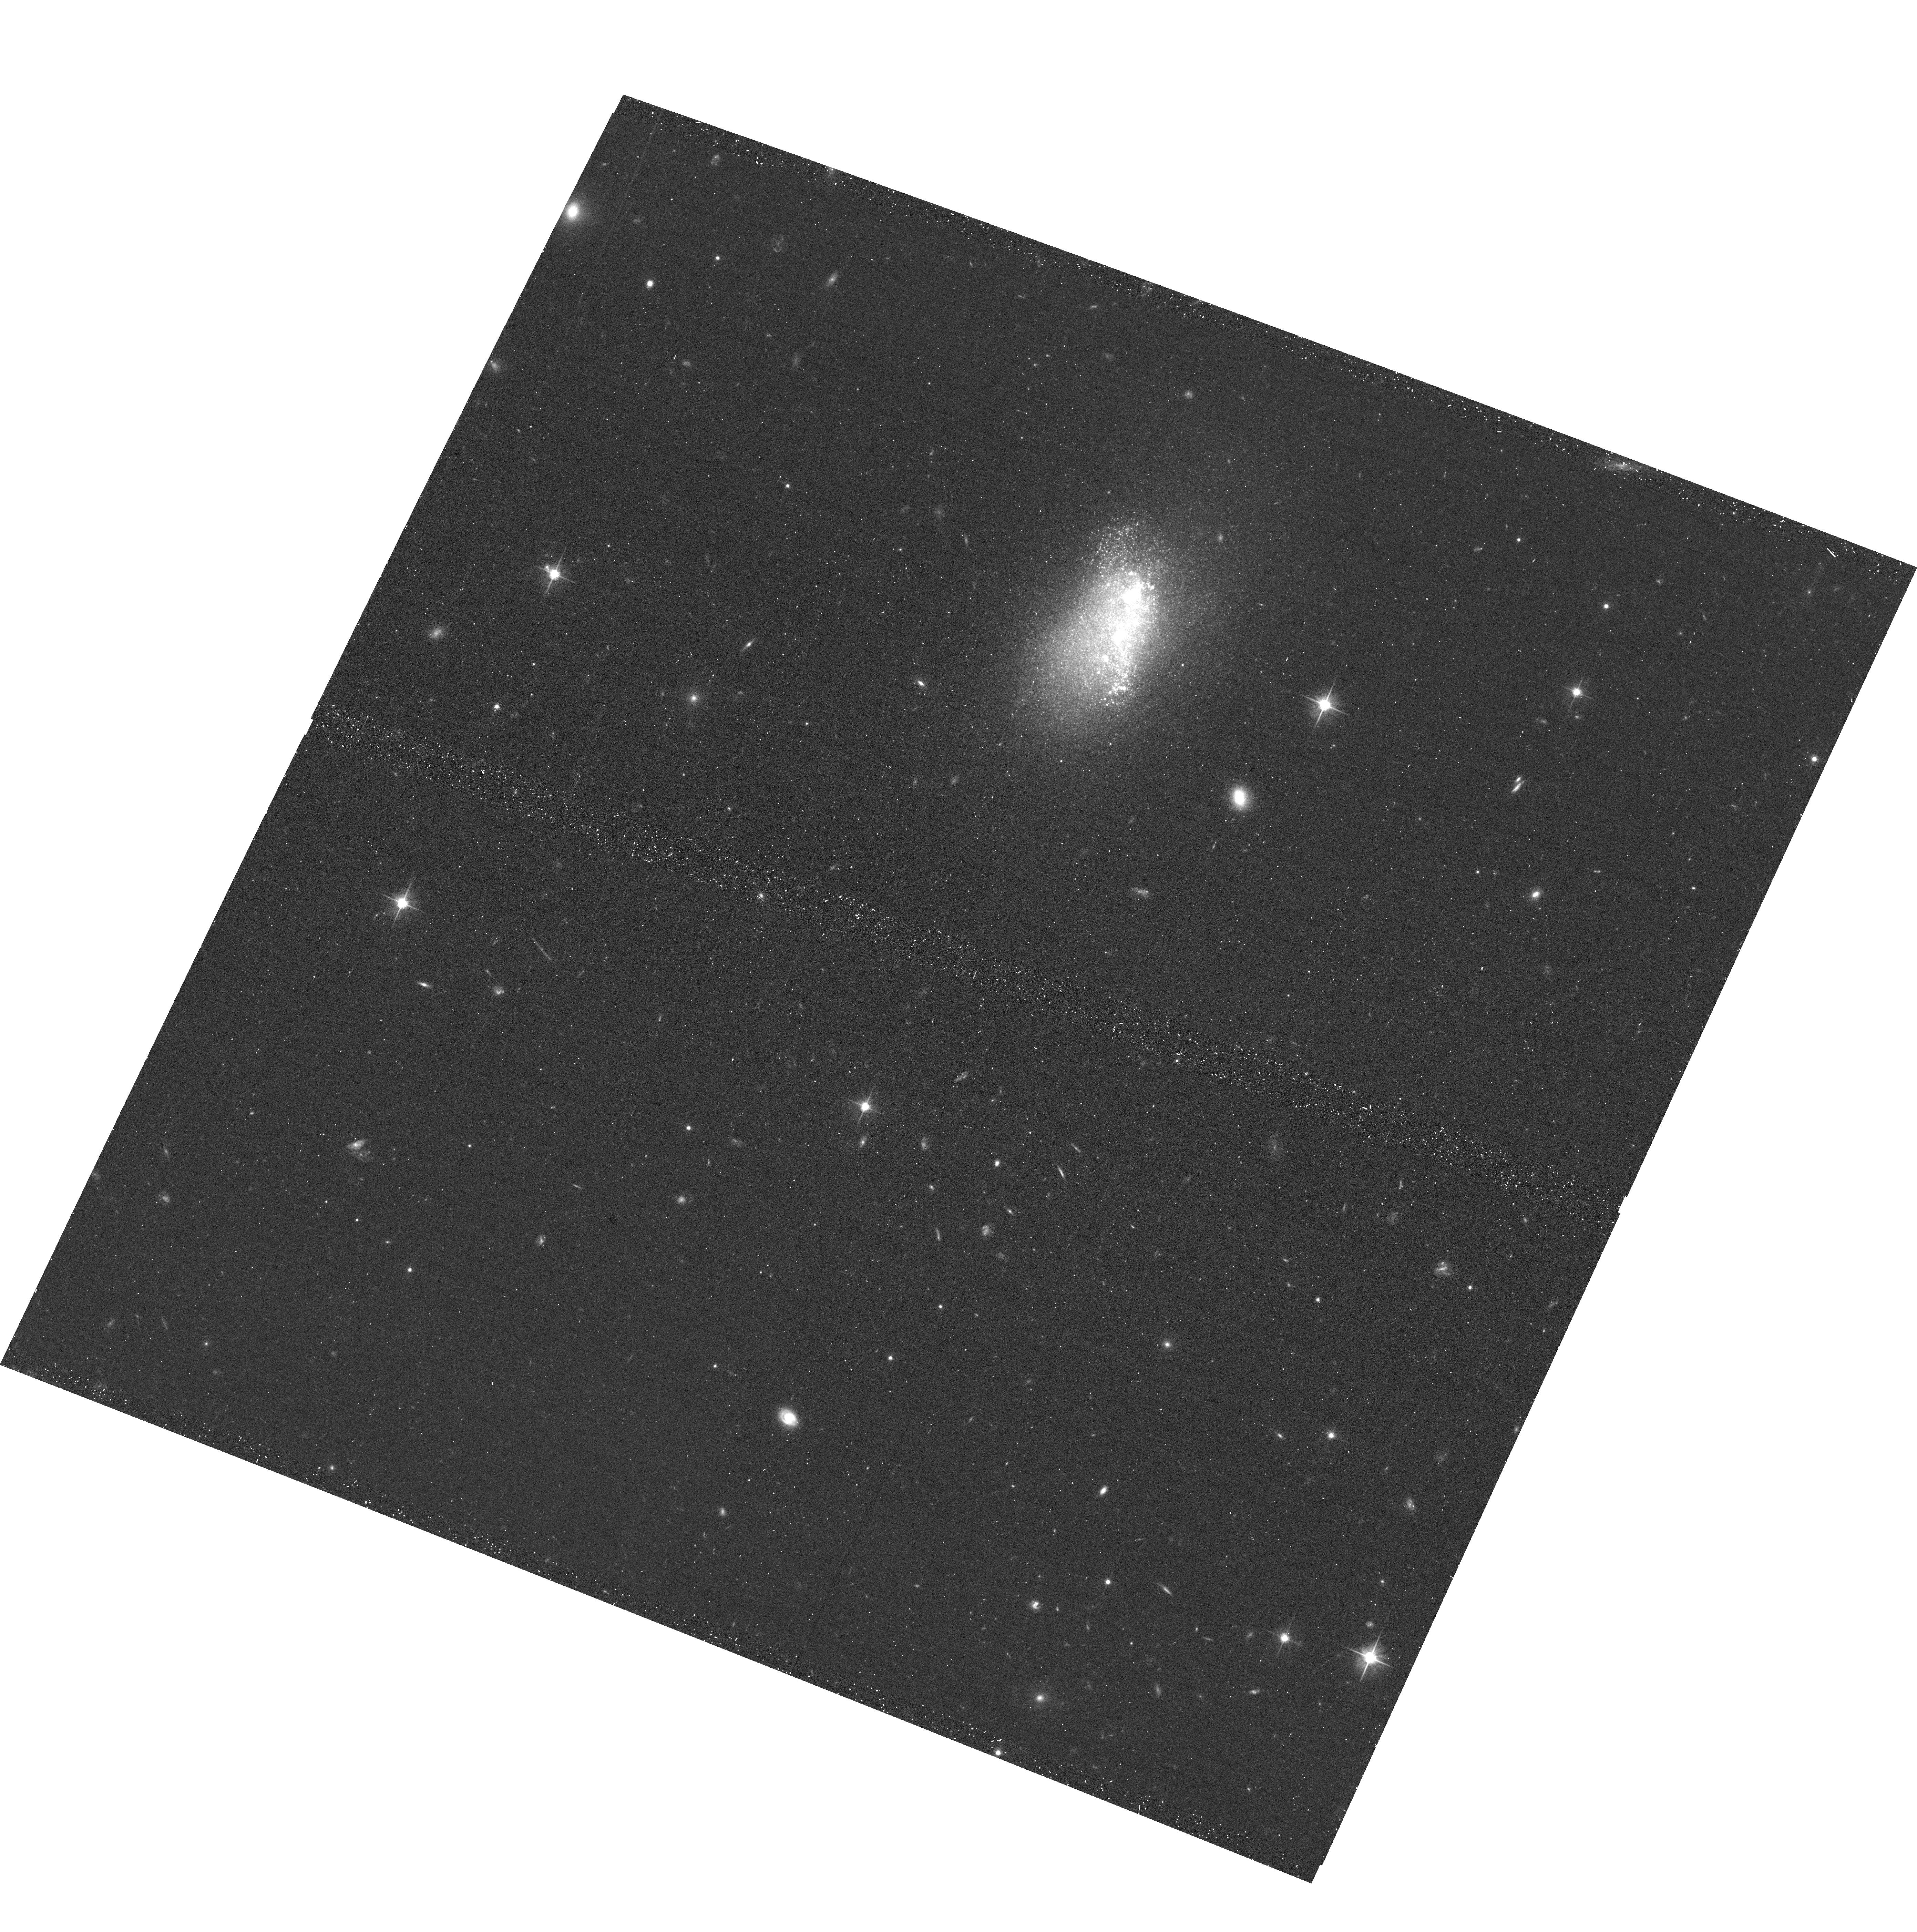
Target: HIPASSJ0517-32. Instrument: ACS/WFC. Filter: F606W. Exposure: 13 min. Observation ID: hst_15922_21_acs_wfc_f606w_je0y21

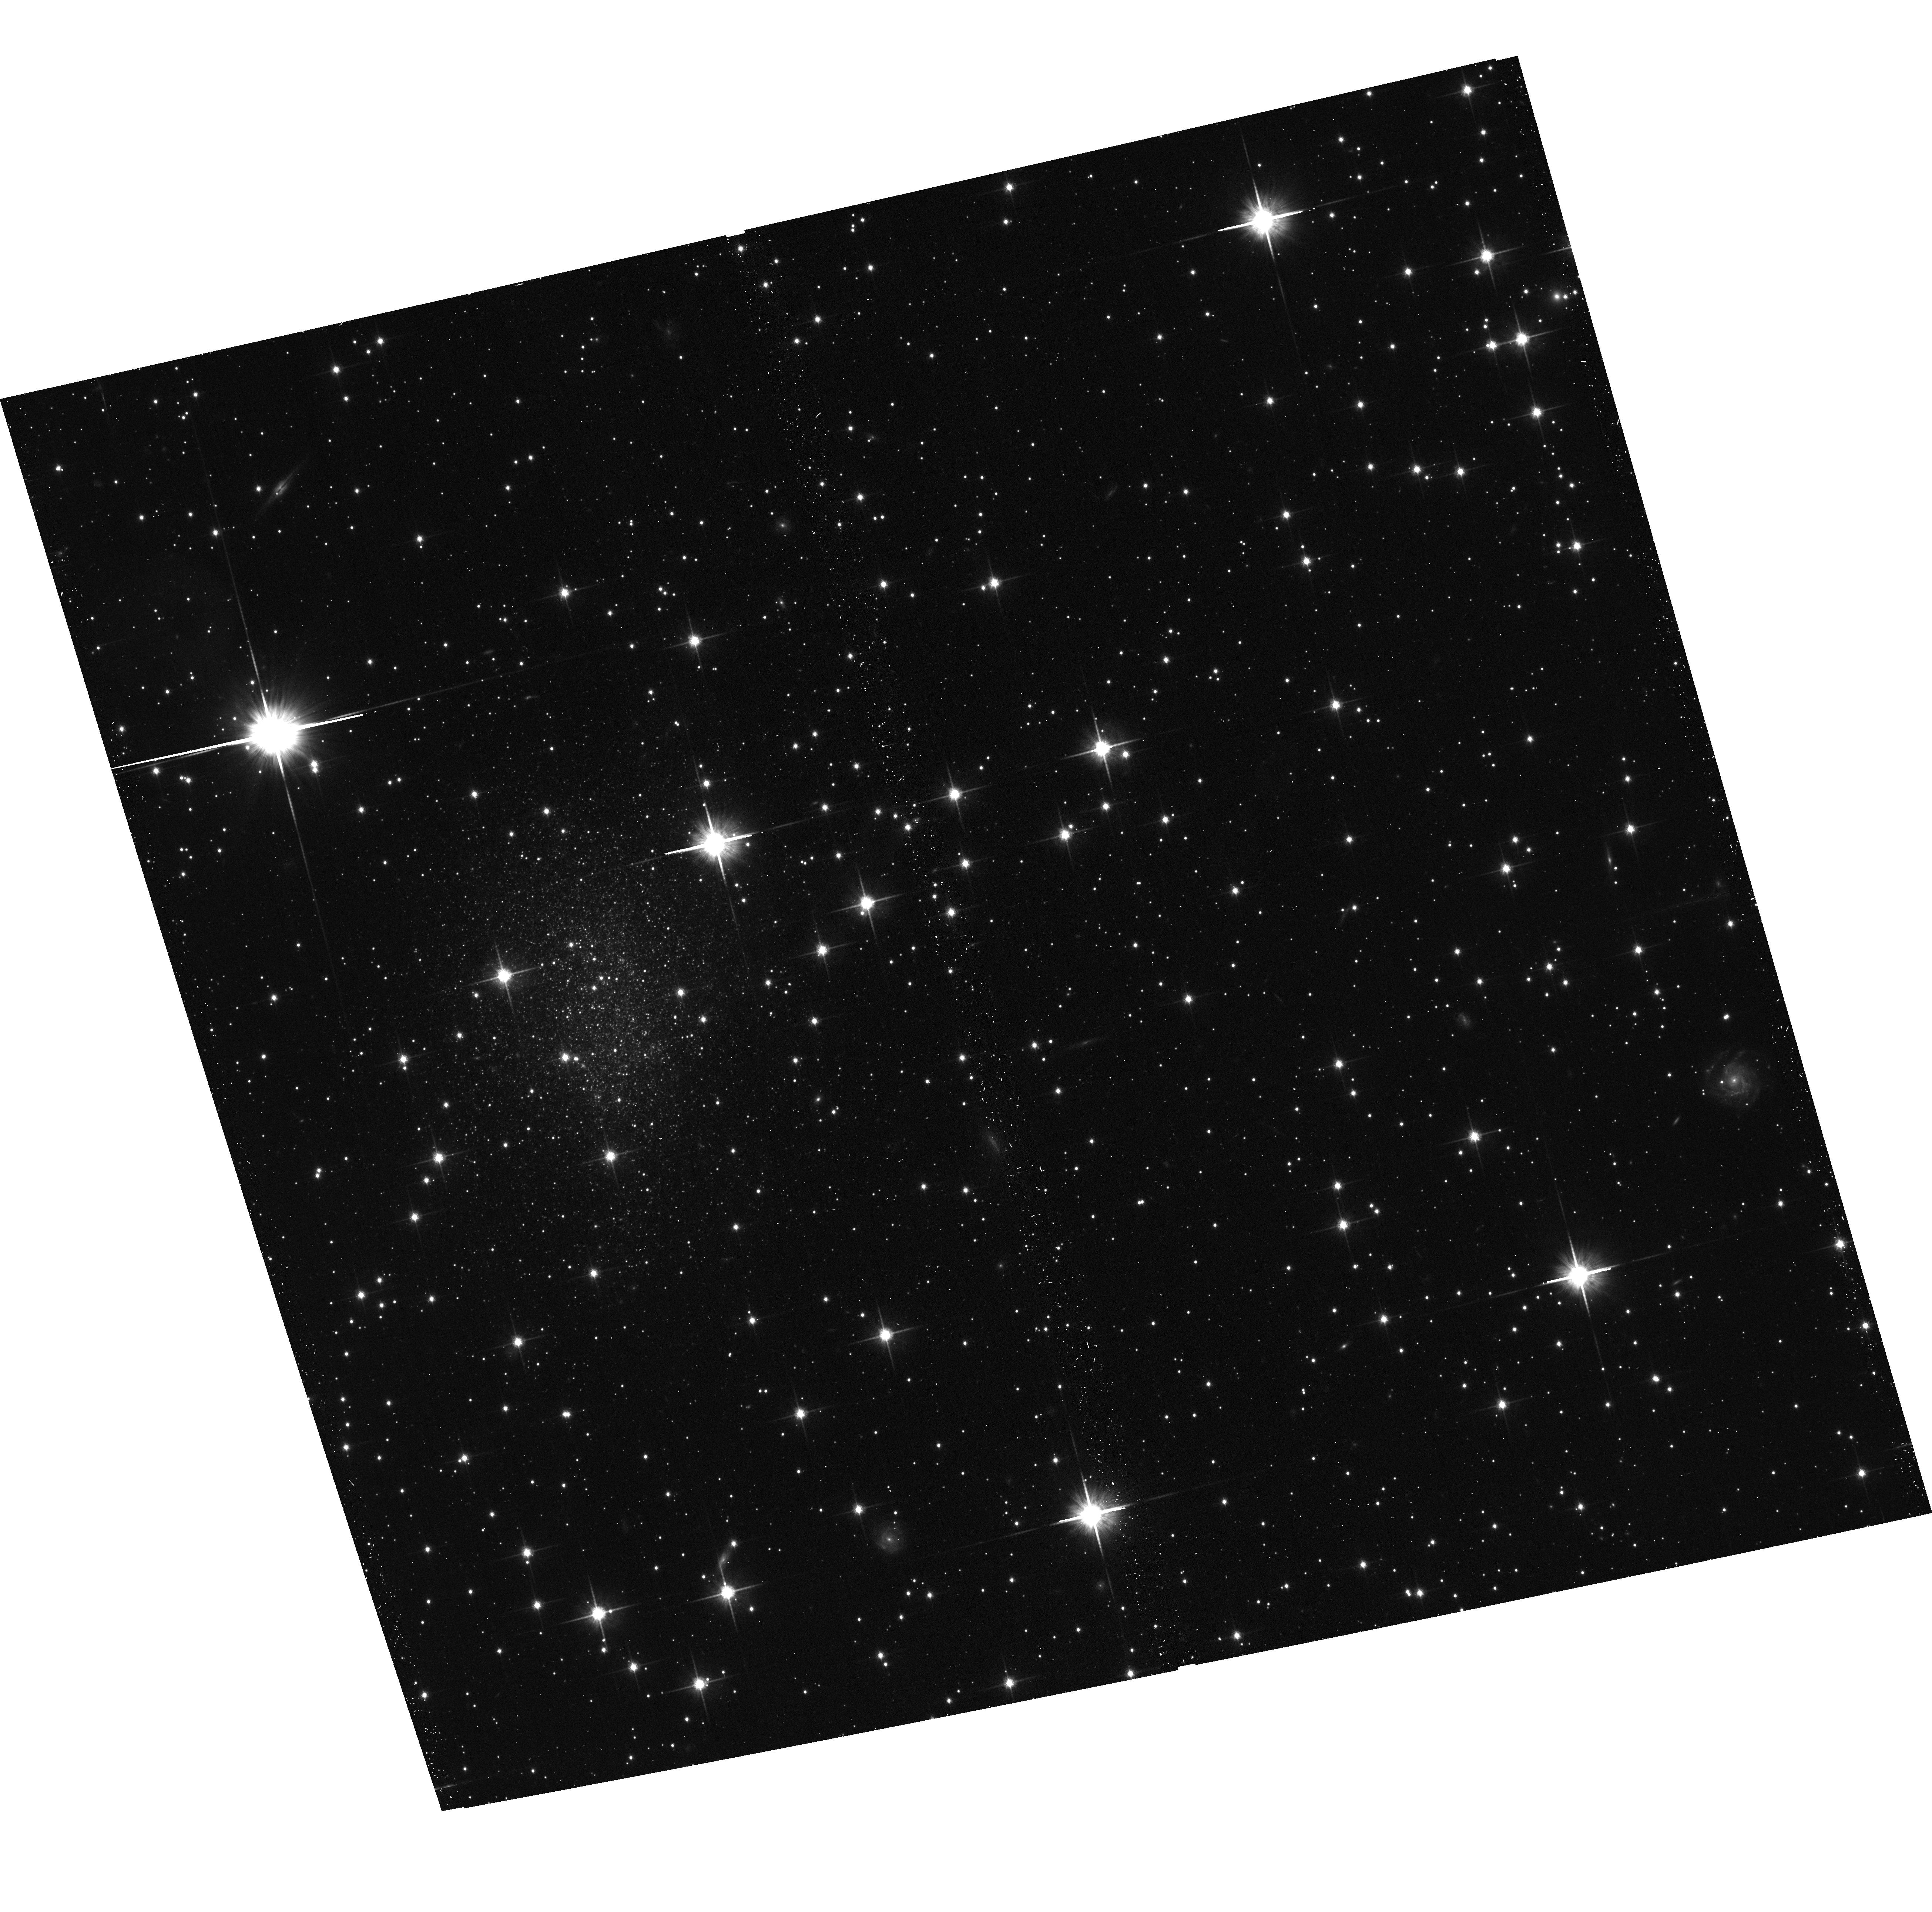
Target: ESO-222-10. Instrument: ACS/WFC. Filter: F814W. Exposure: 13 min. Observation ID: hst_15922_1j_acs_wfc_f814w_je0y1j

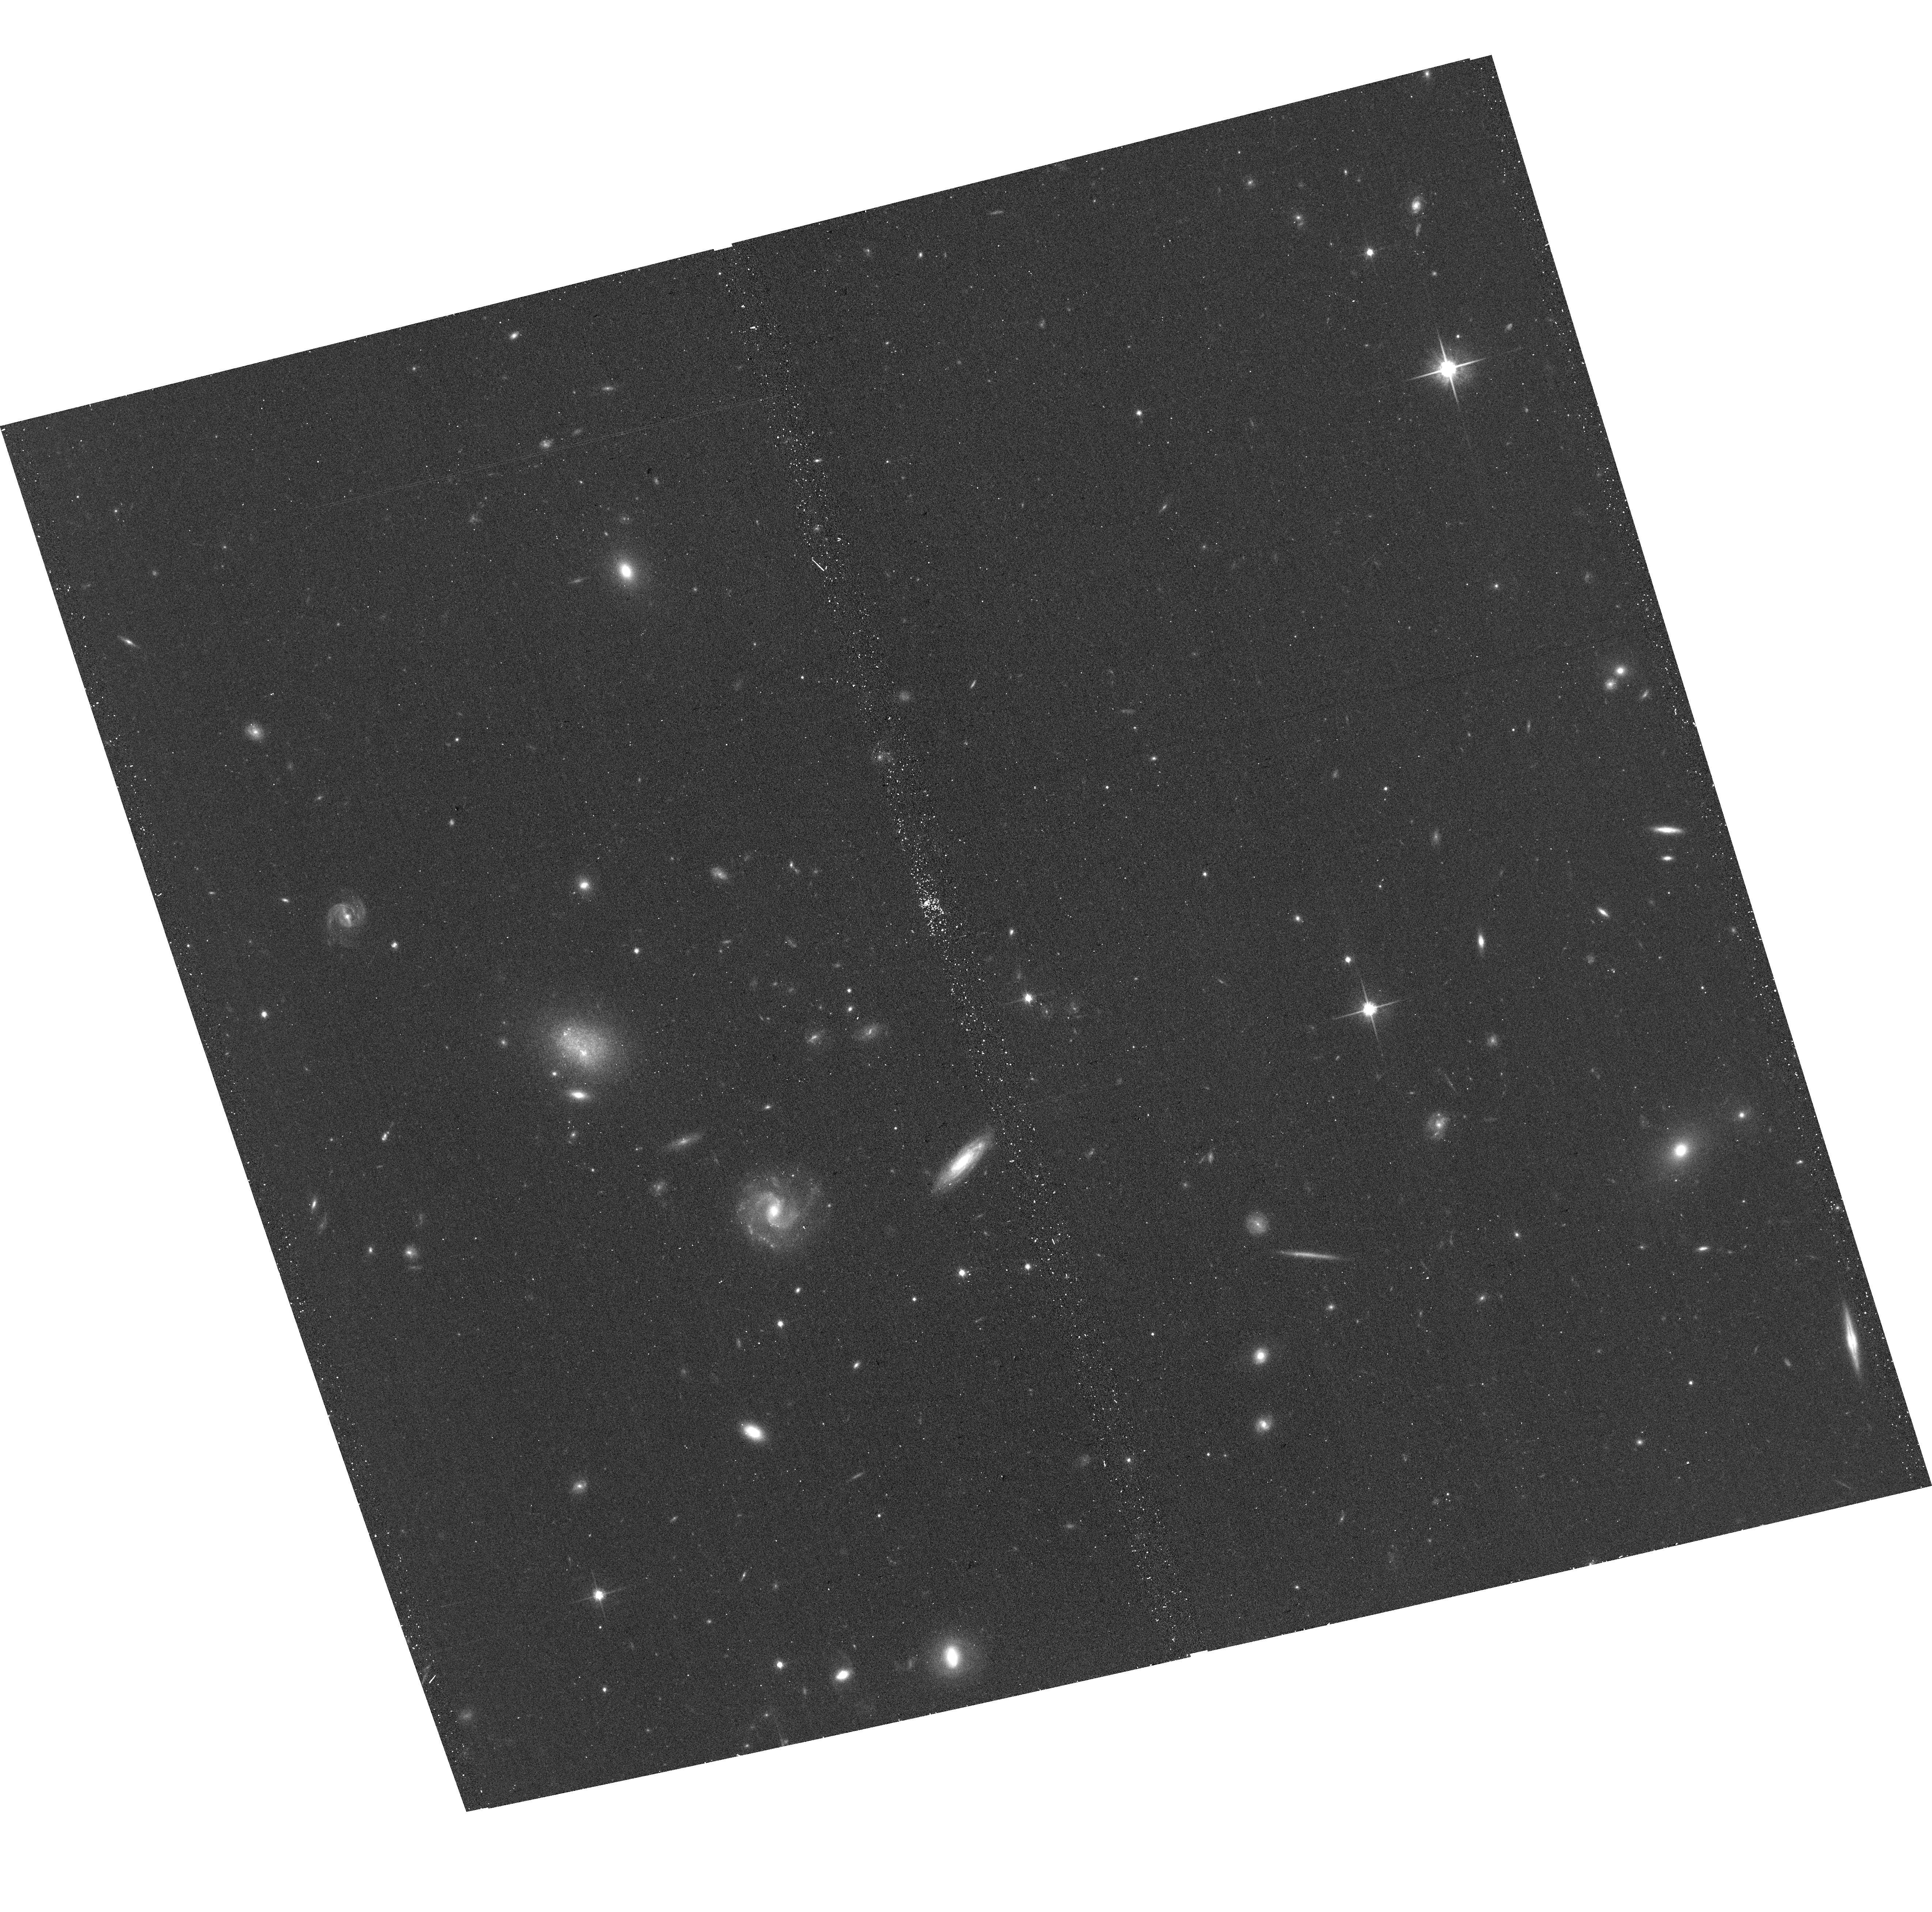
Target: EVCC67. Instrument: ACS/WFC. Filter: F814W. Exposure: 13 min. Observation ID: hst_15922_65_acs_wfc_f814w_je0y65

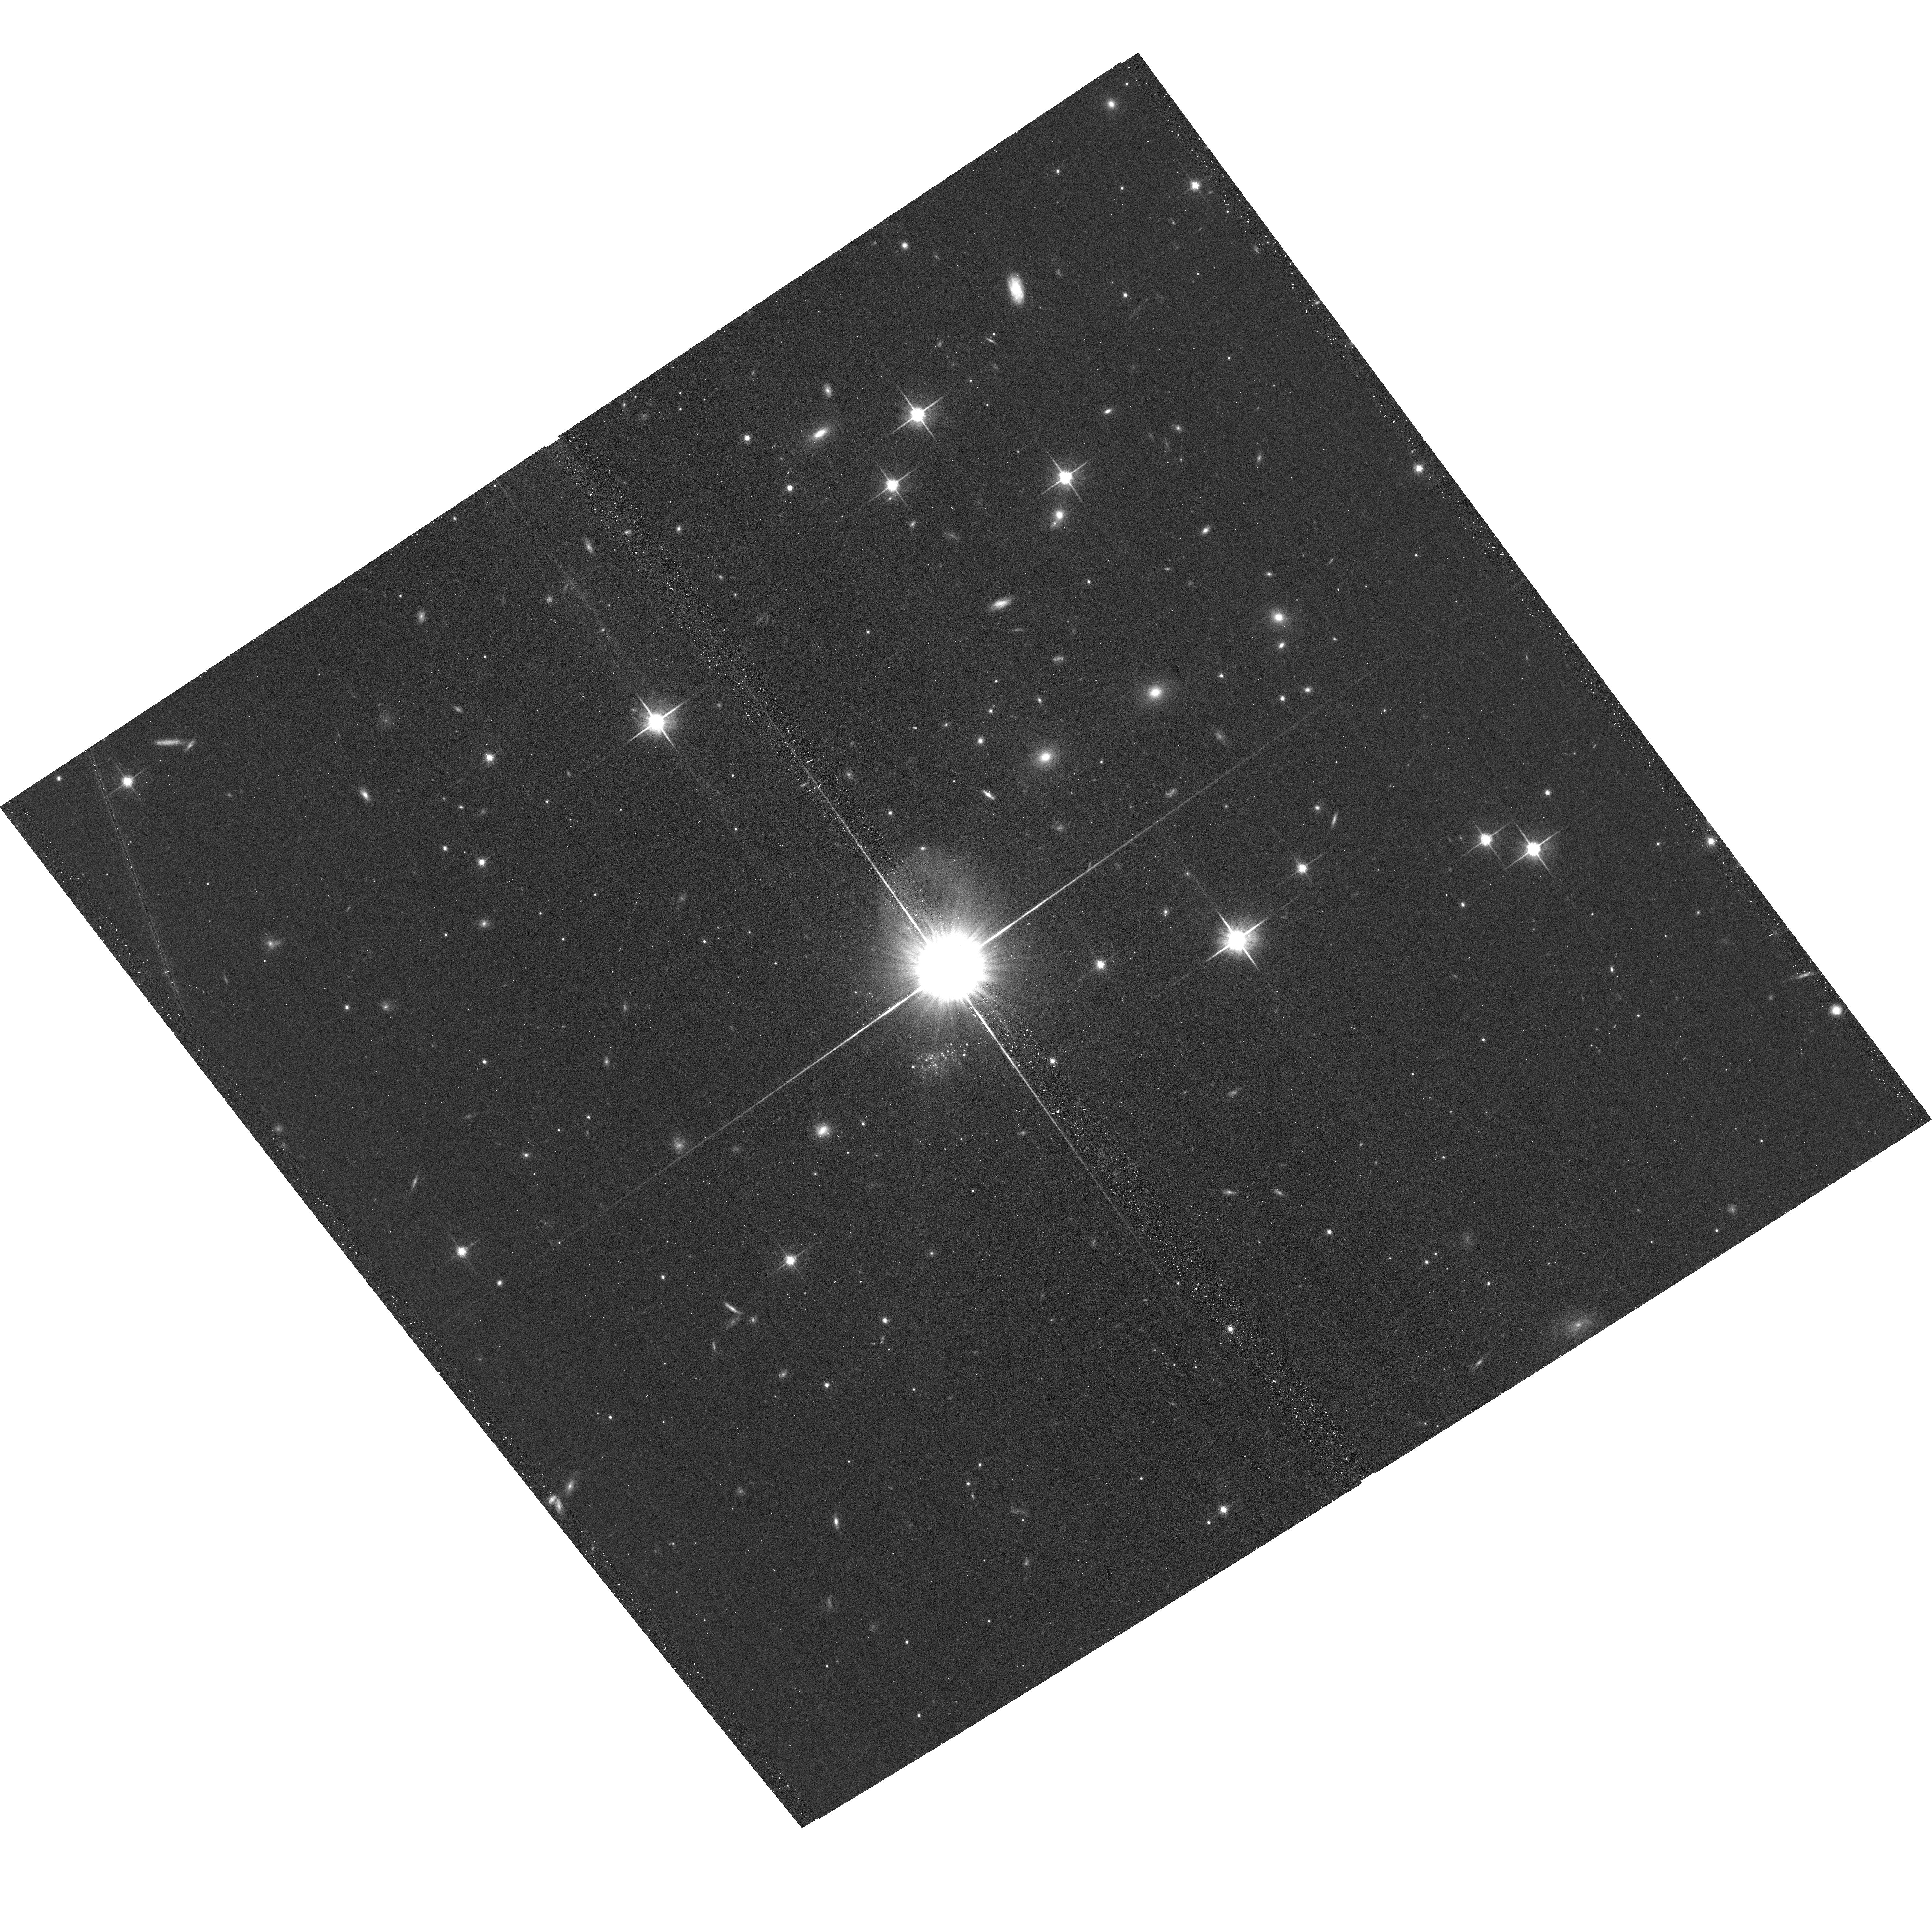
Target: HIPASS-J1131-31. Instrument: ACS/WFC. Filter: F814W. Exposure: 13 min. Observation ID: hst_15922_58_acs_wfc_f814w_je0y58

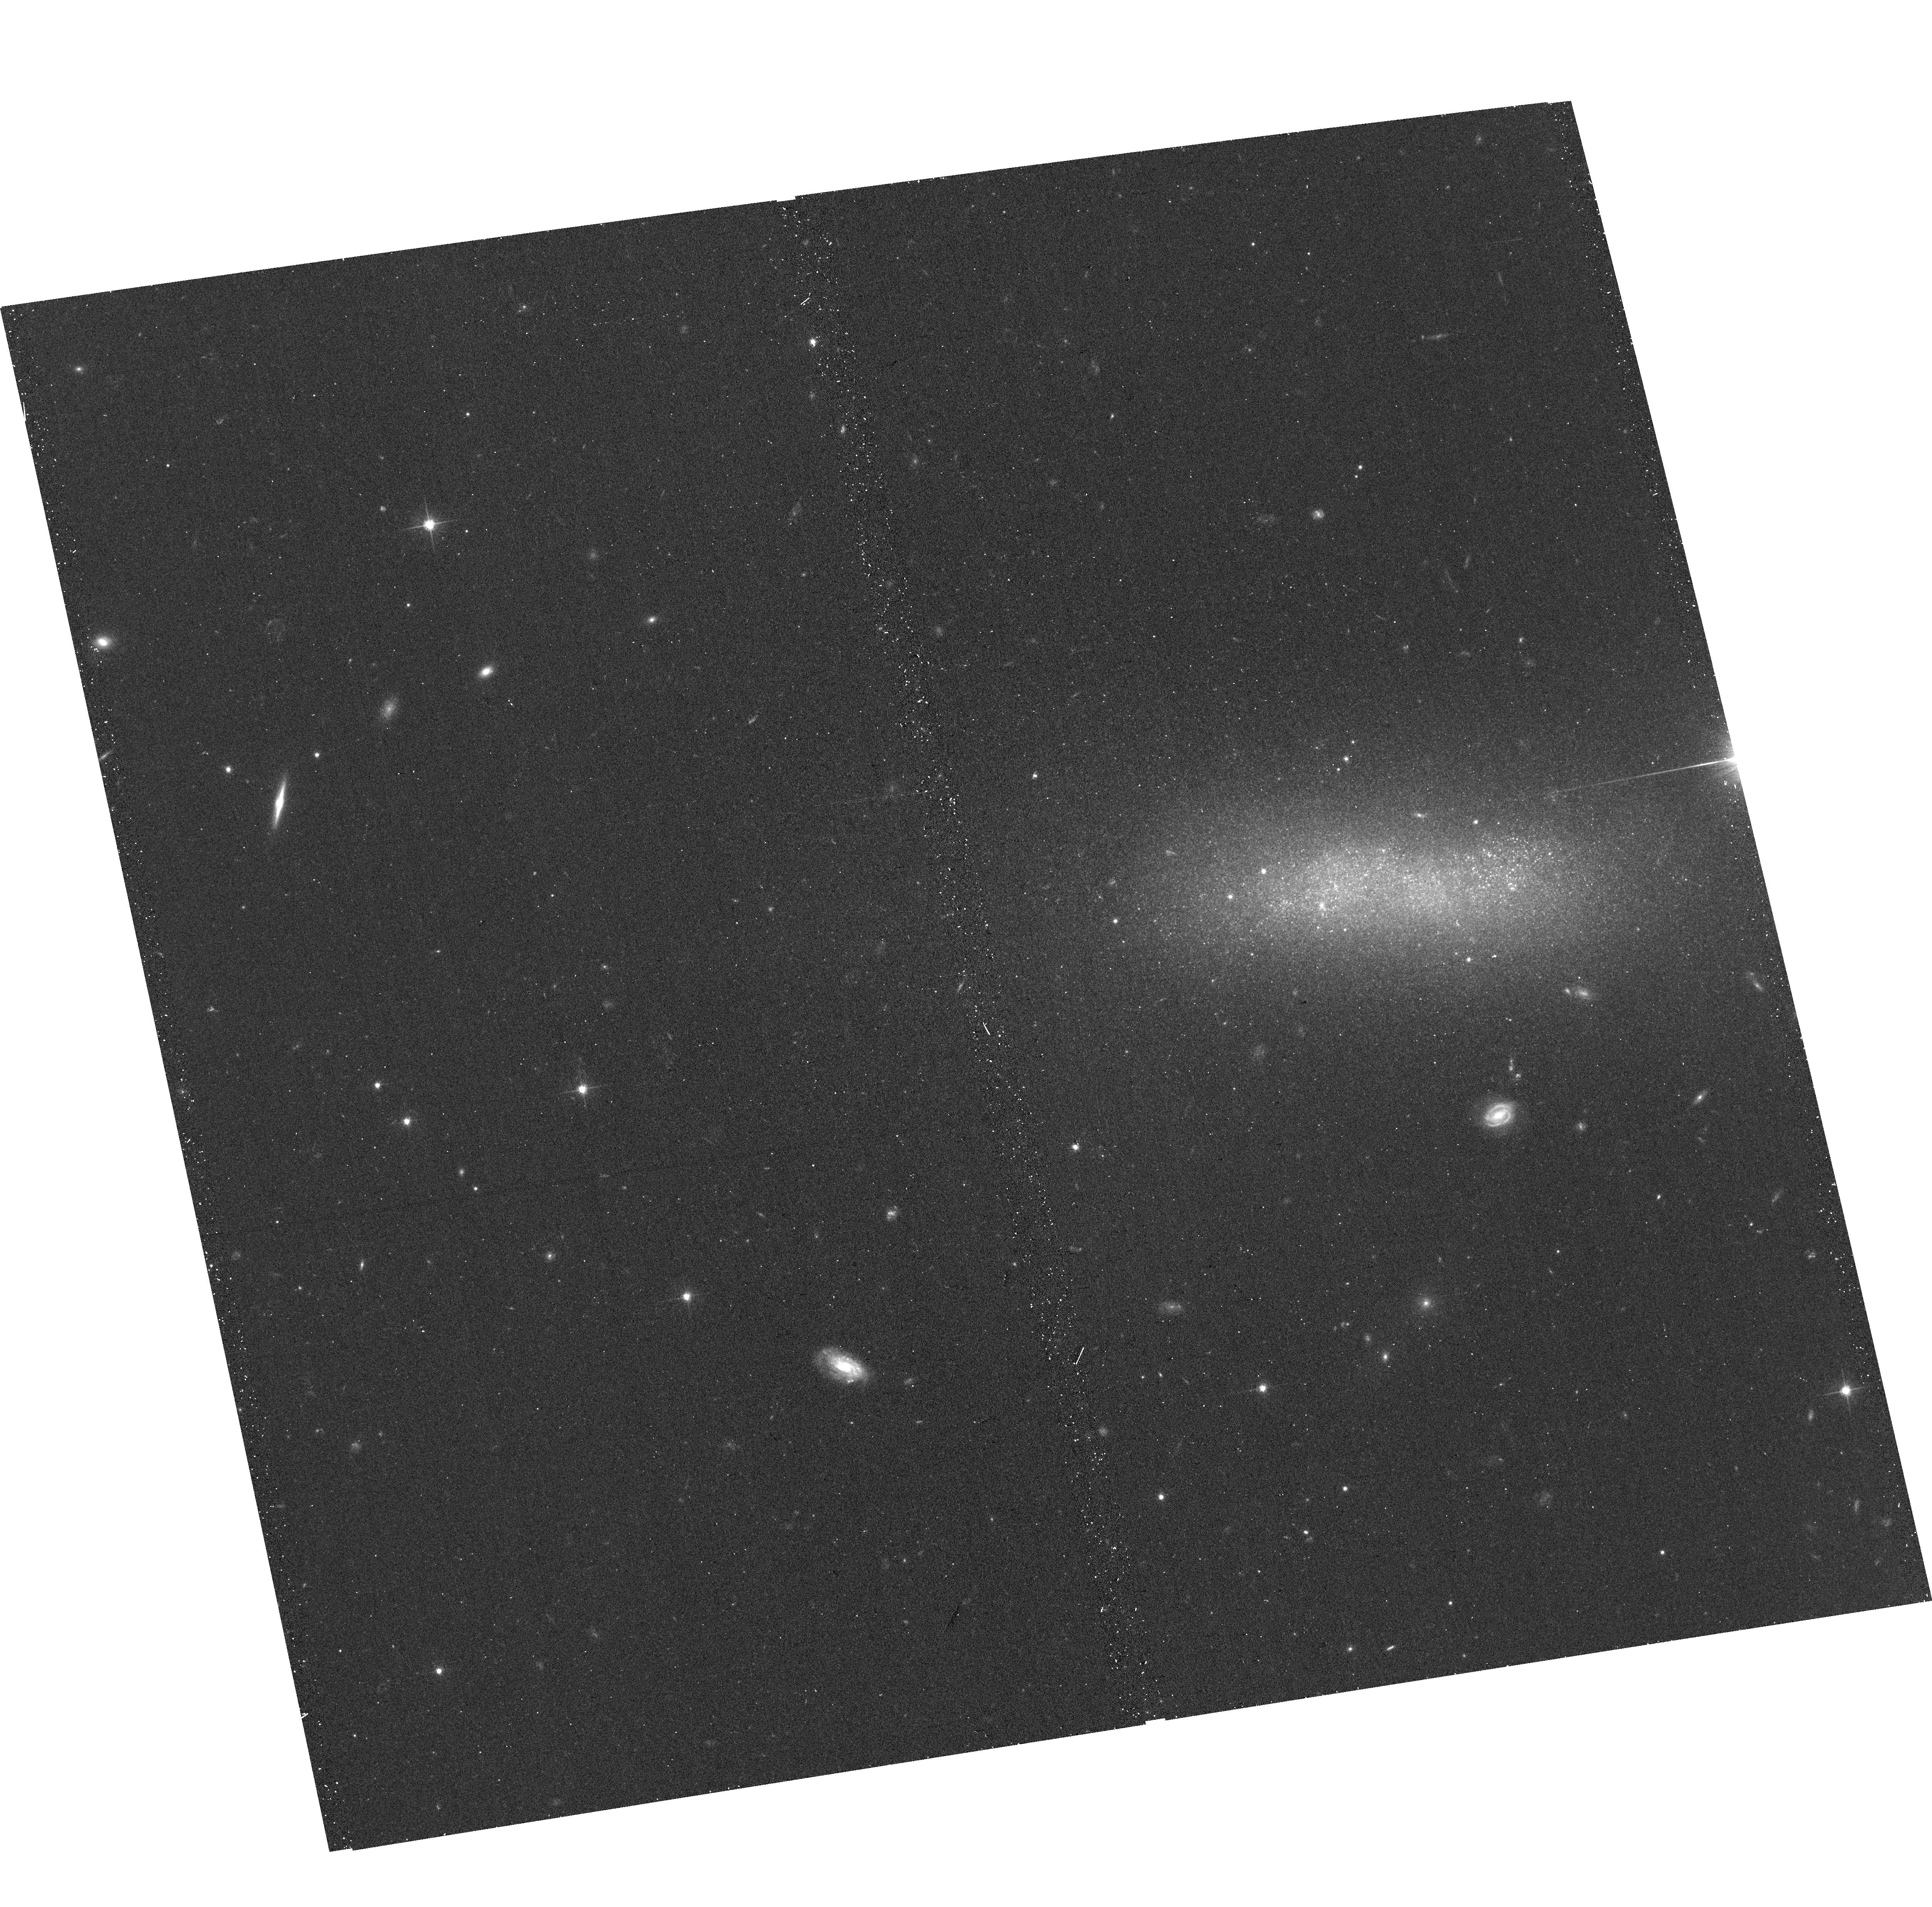
Target: MCG--01-26-011. Instrument: ACS/WFC. Filter: F606W. Exposure: 13 min. Observation ID: hst_15922_32_acs_wfc_f606w_je0y32

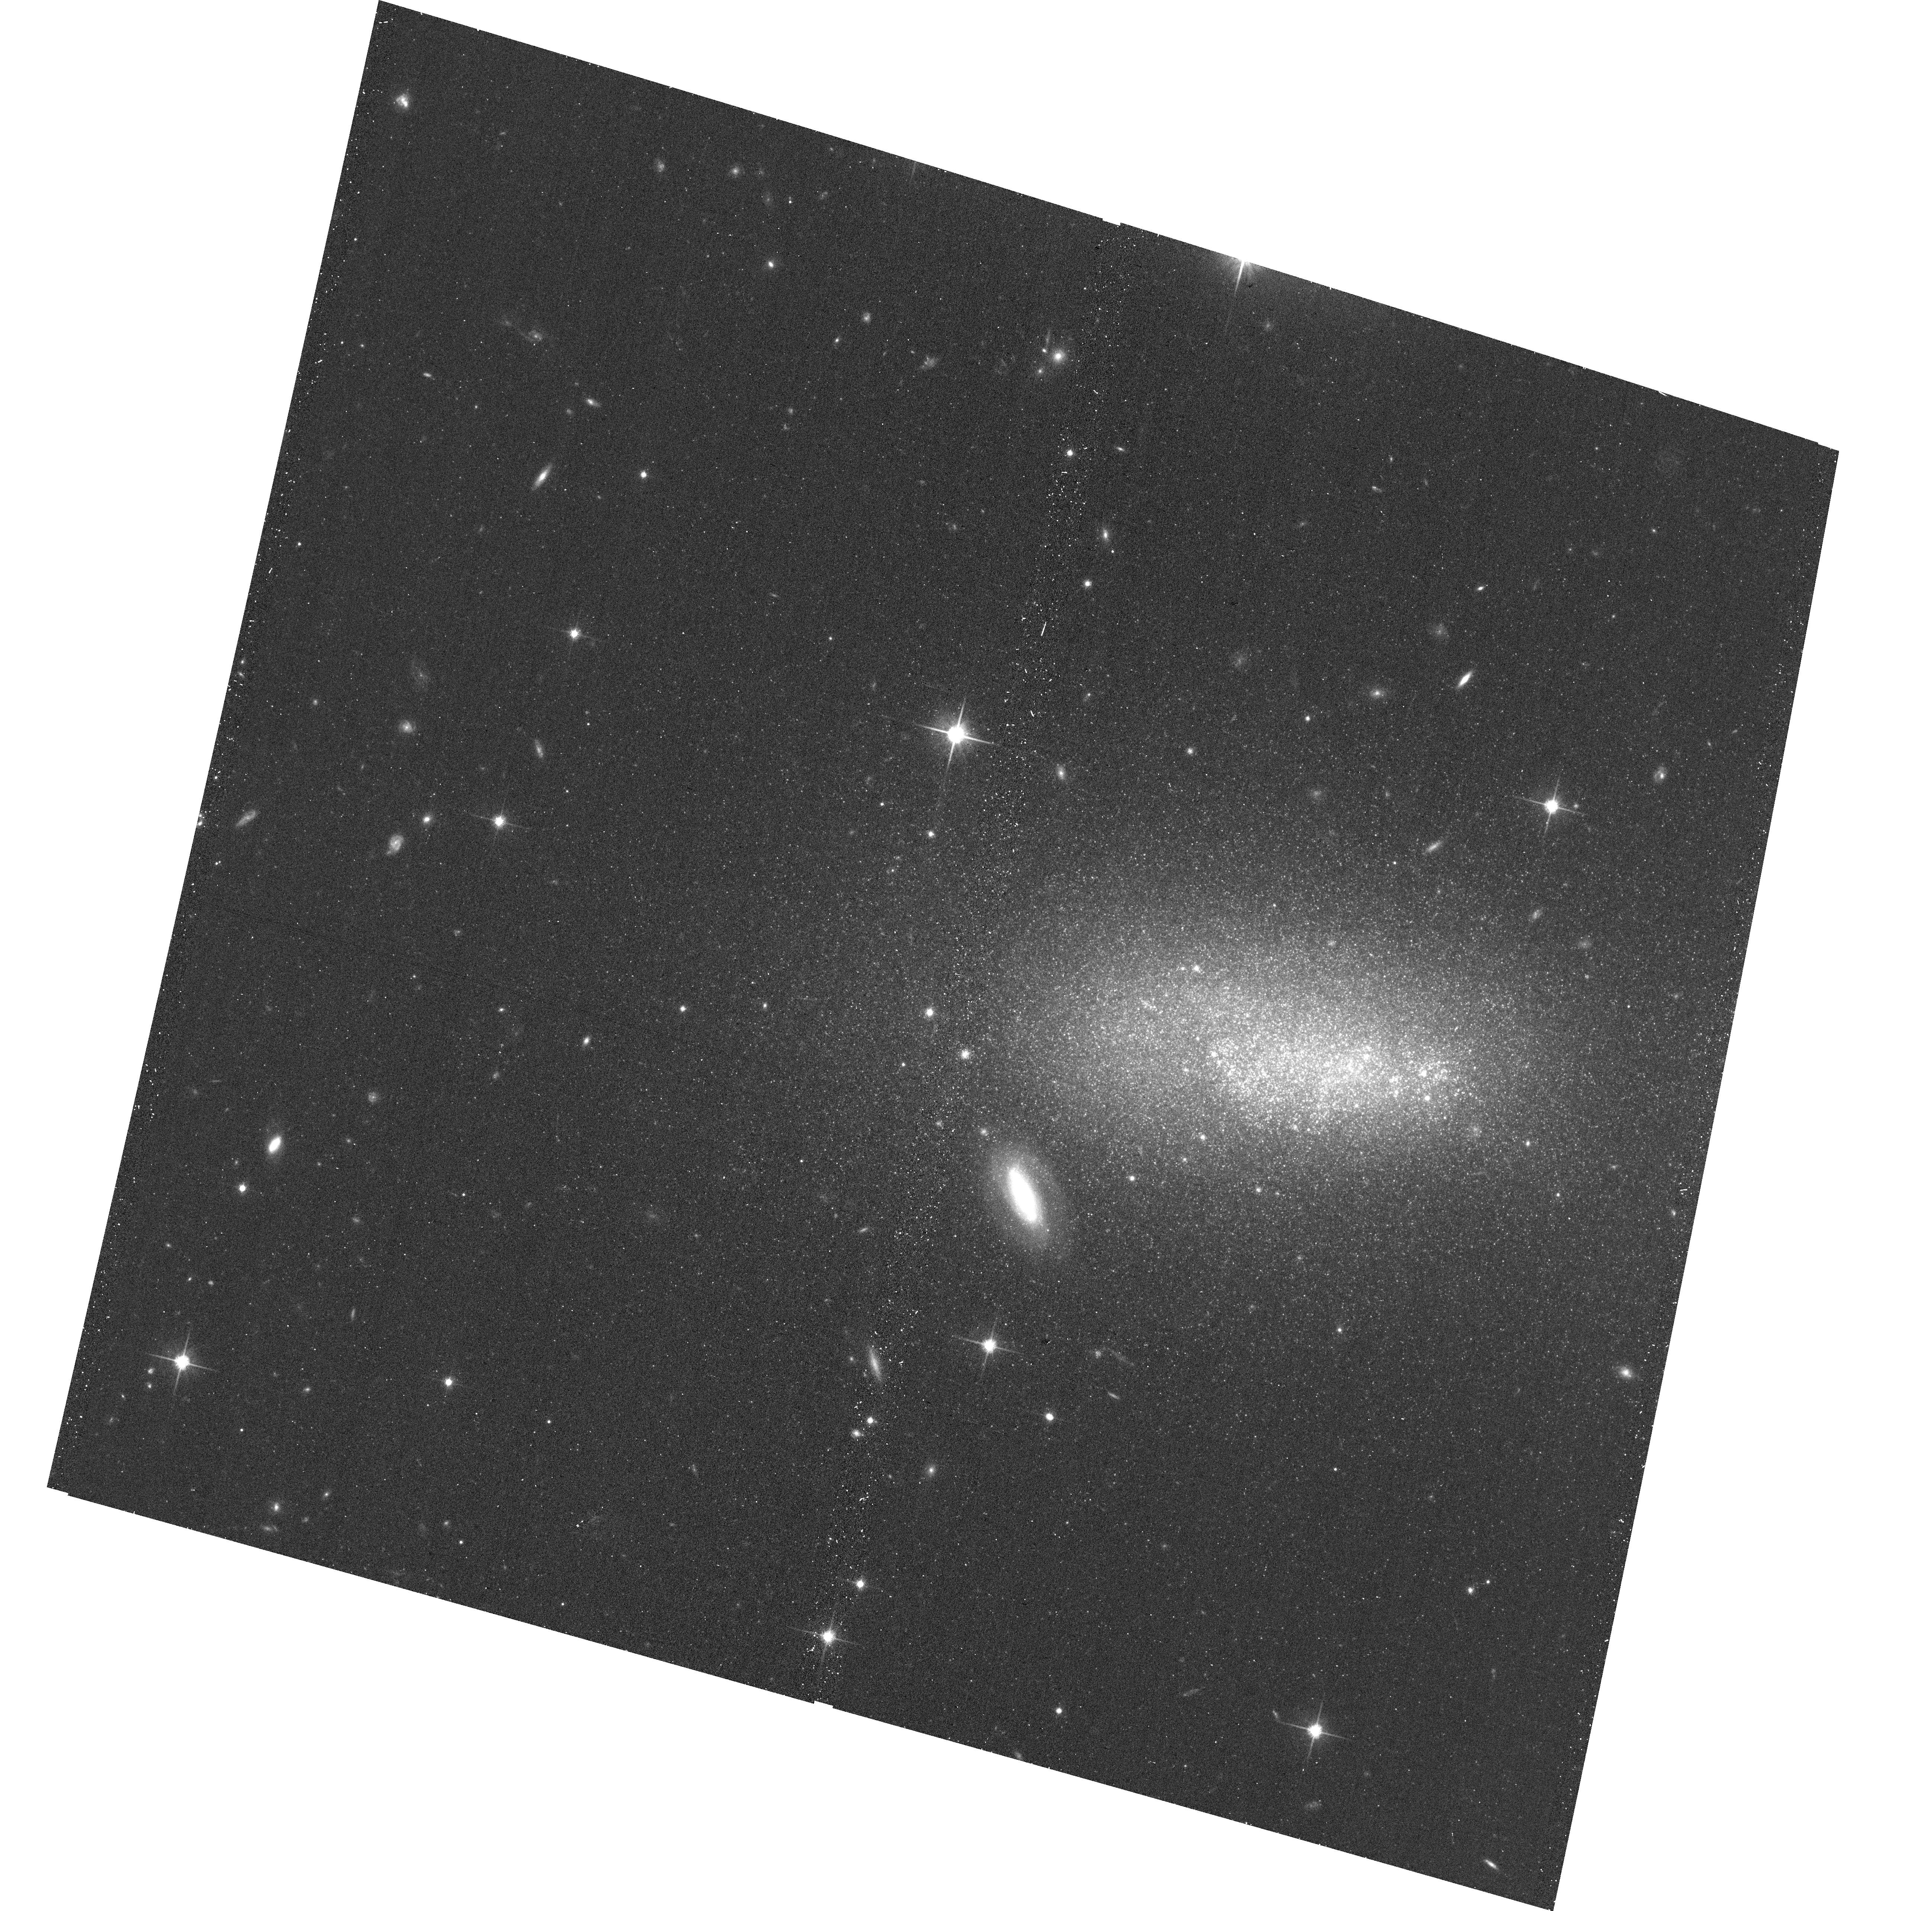
Target: UGC-02716. Instrument: ACS/WFC. Filter: F814W. Exposure: 13 min. Observation ID: hst_15922_20_acs_wfc_f814w_je0y20

Every Known Nearby Galaxy (PI: Tully, R. Brent)

Roughly 75% of known galaxies confirmed or suspected to lie within 10 Mpc have been observed by HST sufficiently to resolve the brightest stars, build a color-magnitude diagram, and determine a distance from the magnitude of the tip of the red giant branch. It would take observations of 153 additional targets to have a complete sample of ALL suspected galaxies within 10 Mpc. The necessary information can be acquired at the rate of one orbit per candidate. A complete sample would provide a valuable archival record of the vast majority of stars within 10 Mpc with M_I < -3. There would be information on the stellar content of all manner of galaxies, in all manner of environments. There would be robust constitution of groups. There would be clear definition of local structure and flows. A snap program will not in itself result in completion of such a sample but it gives a way forward toward the ultimate goal with minimal impact on HST resources.